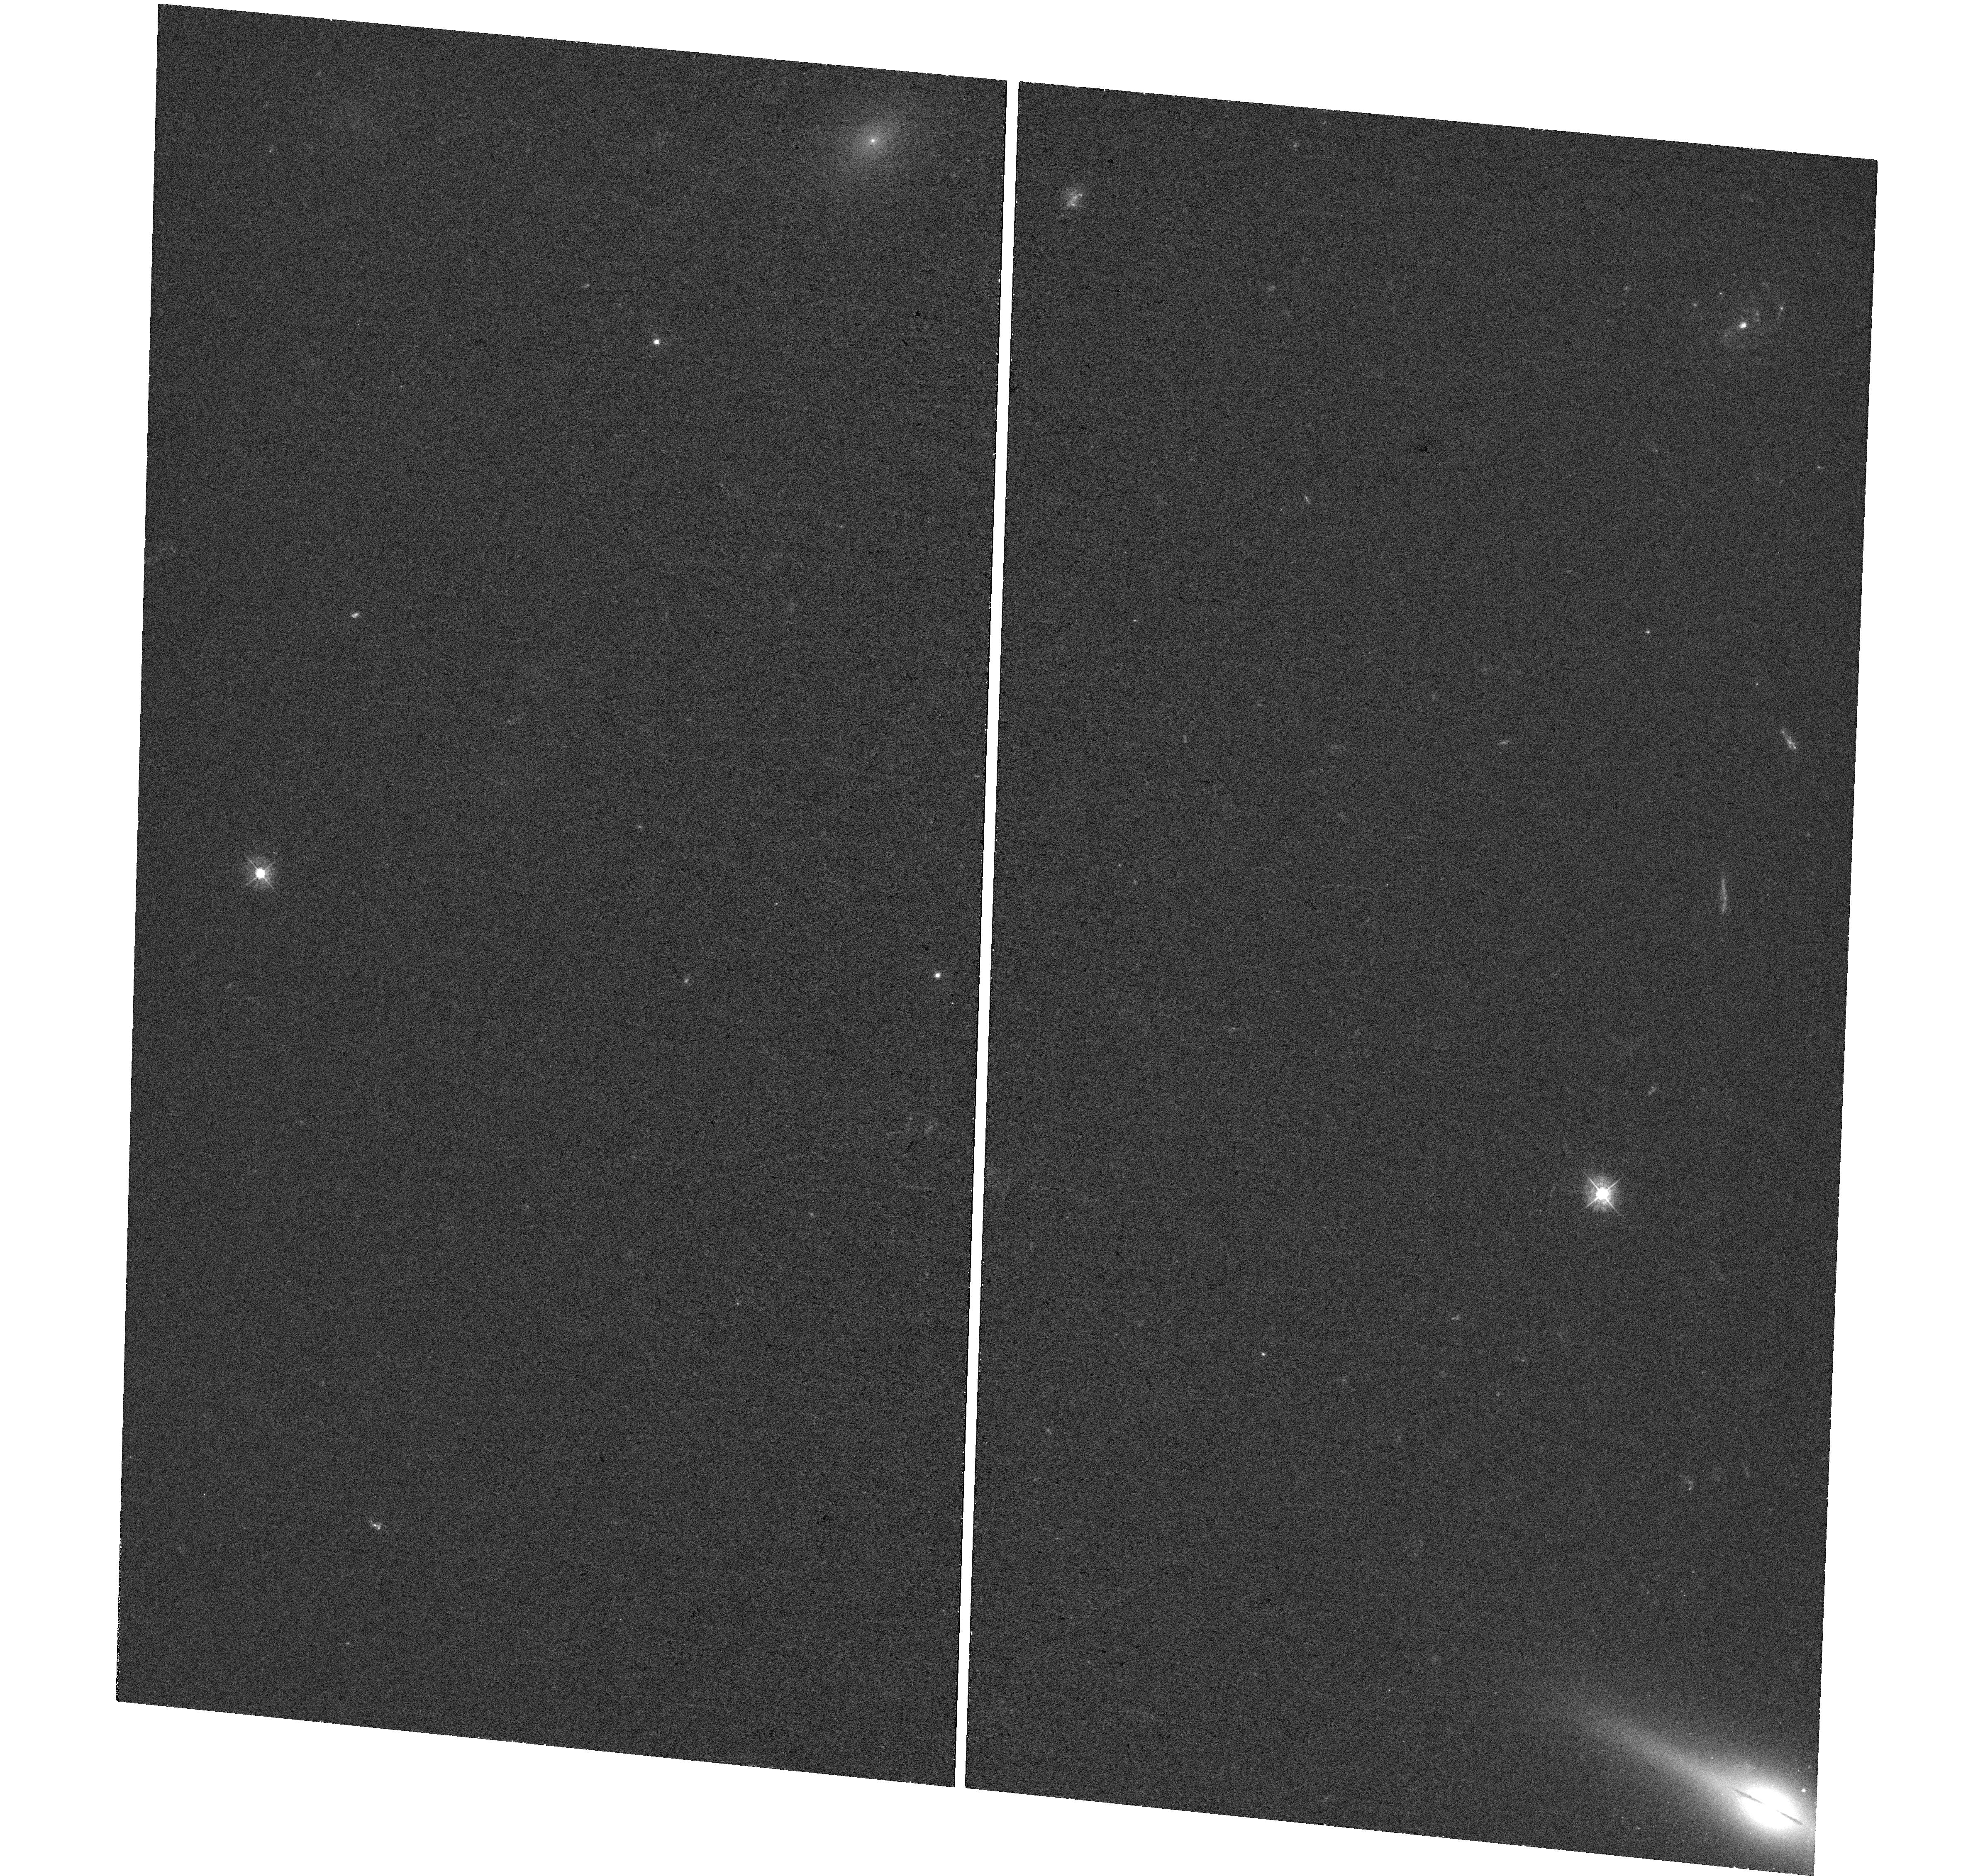
Target: FWB2009-HLX-1
Instrument: WFC3/UVIS
Filter: F390W
Exposure: 24 min
Observation ID: hst_16840_a1_wfc3_uvis_f390w_ieria1

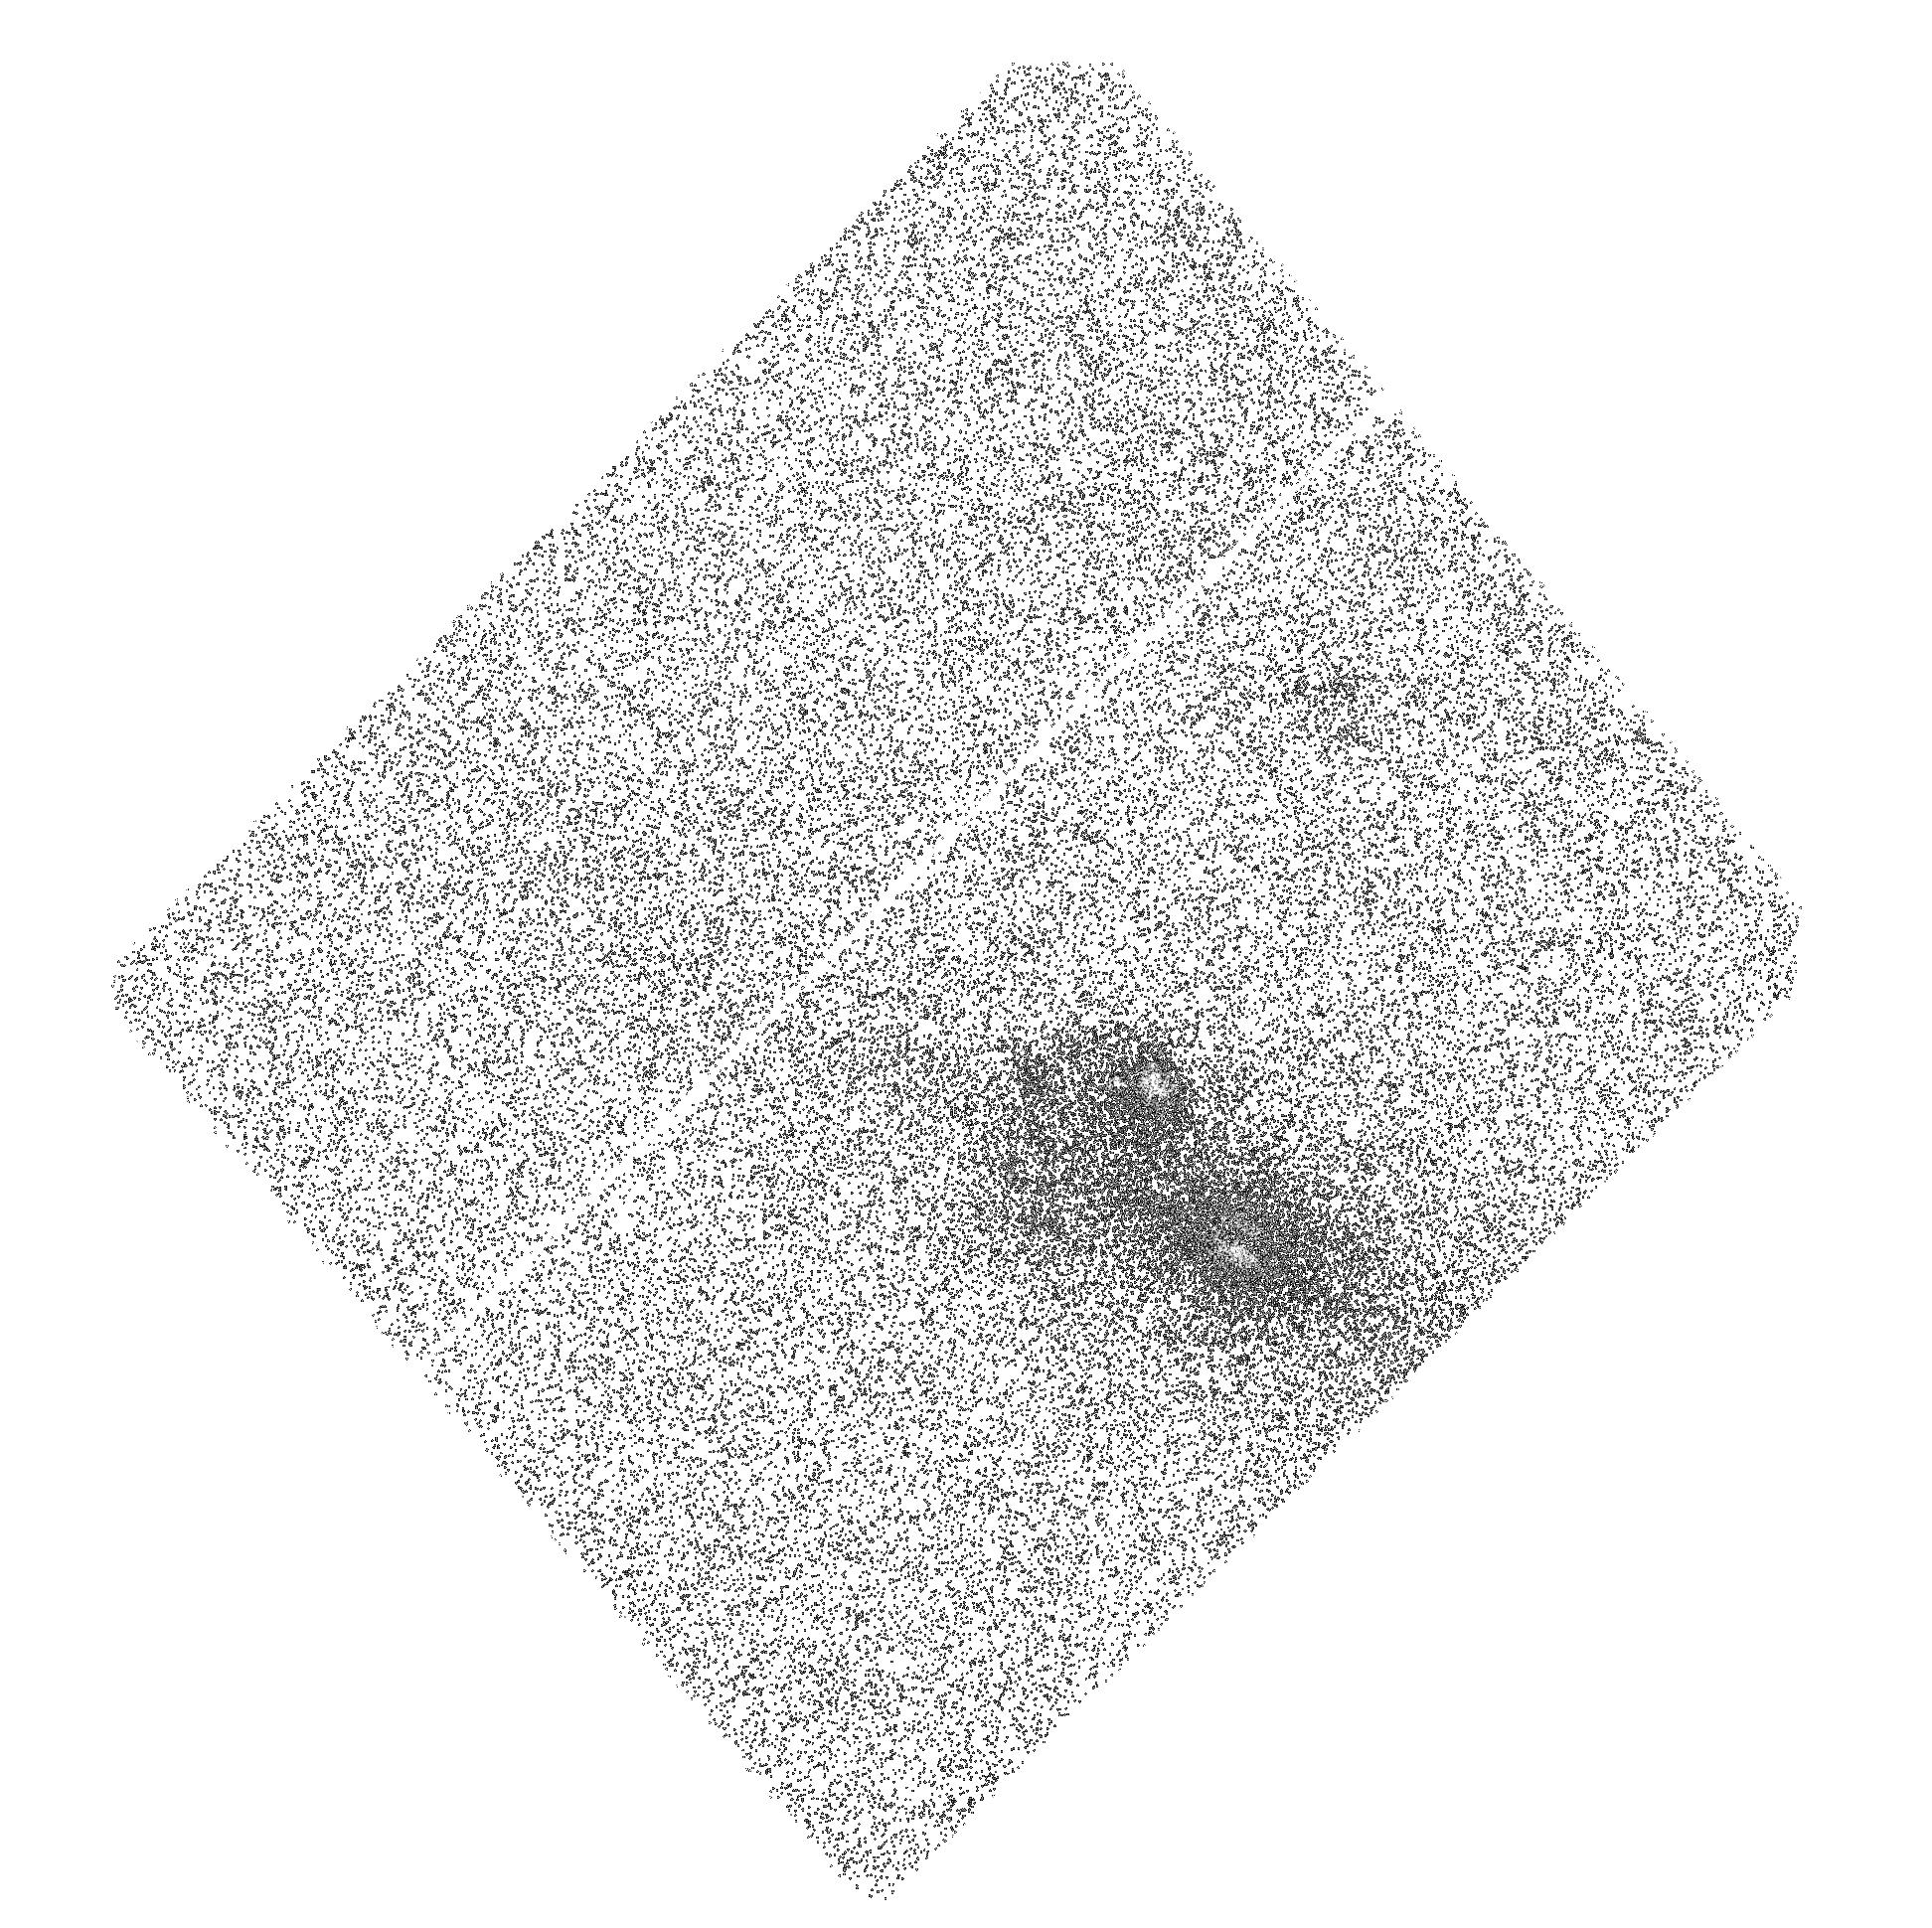
Target: FWB2009-HLX-1
Instrument: ACS/SBC
Filter: F140LP
Exposure: 44 min
Observation ID: hst_16840_01_acs_sbc_f140lp_jeri01

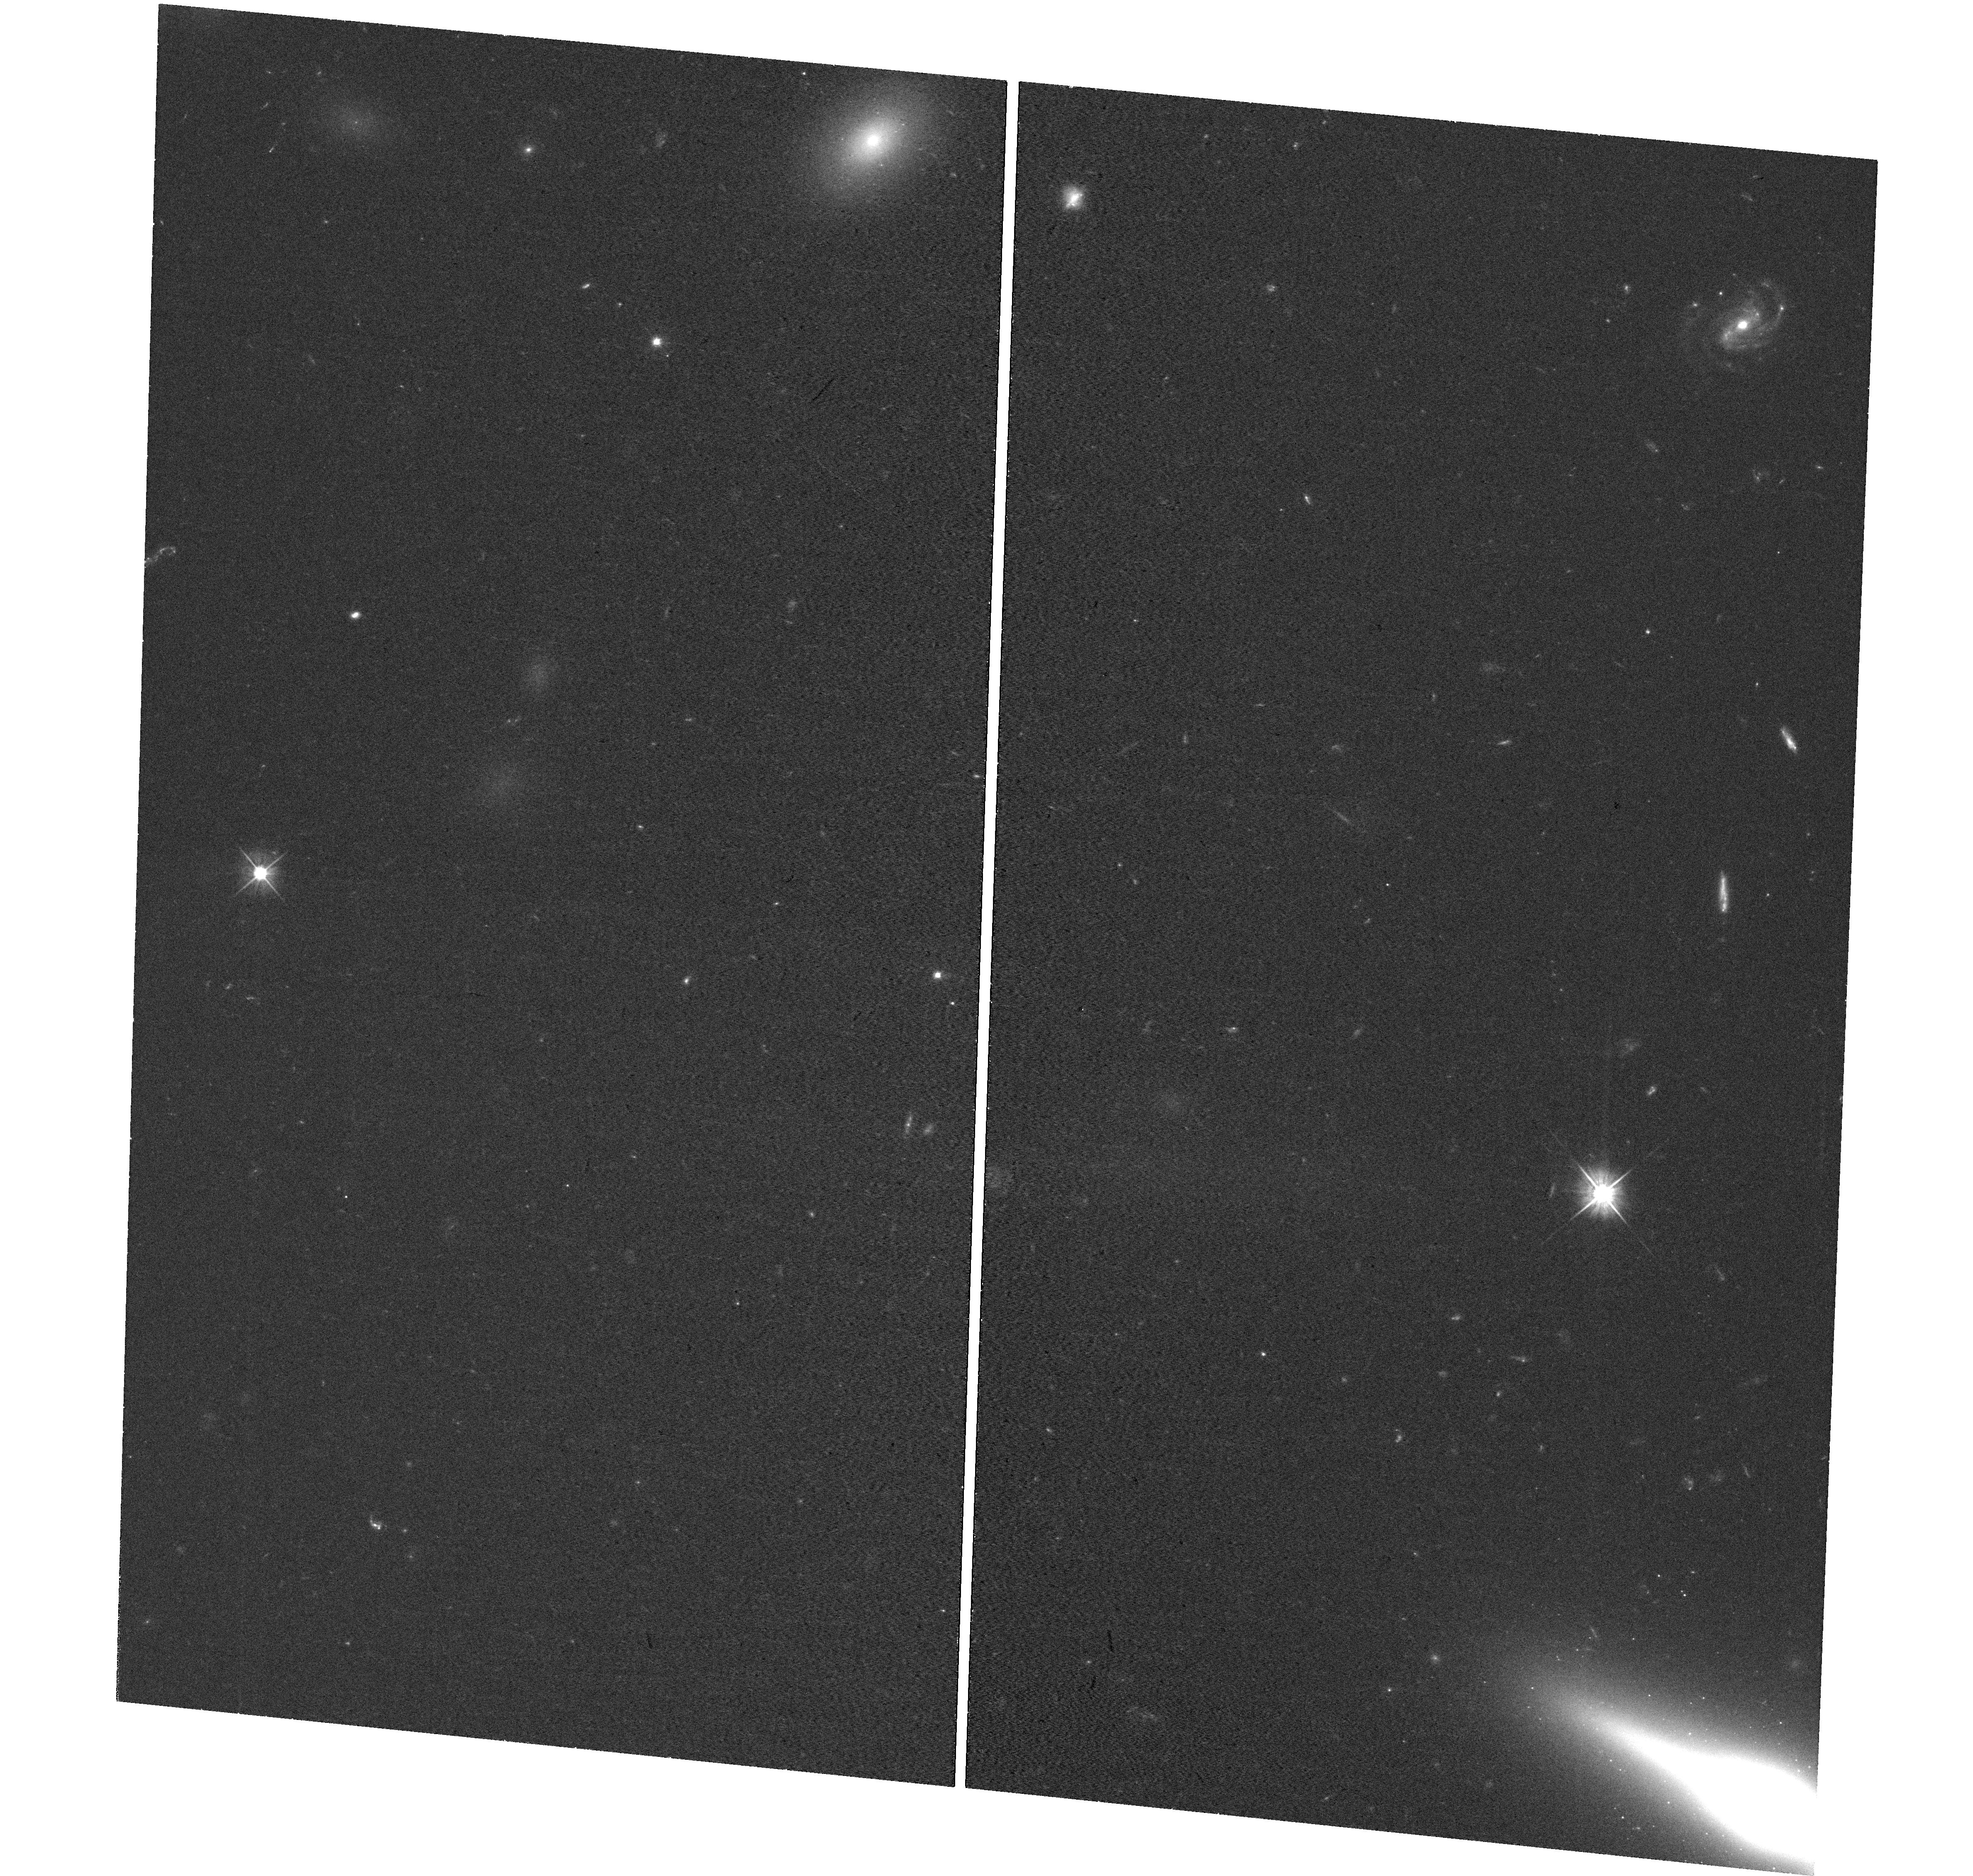
Target: FWB2009-HLX-1
Instrument: WFC3/UVIS
Filter: F555W
Exposure: 24 min
Observation ID: hst_16840_a1_wfc3_uvis_f555w_ieria1

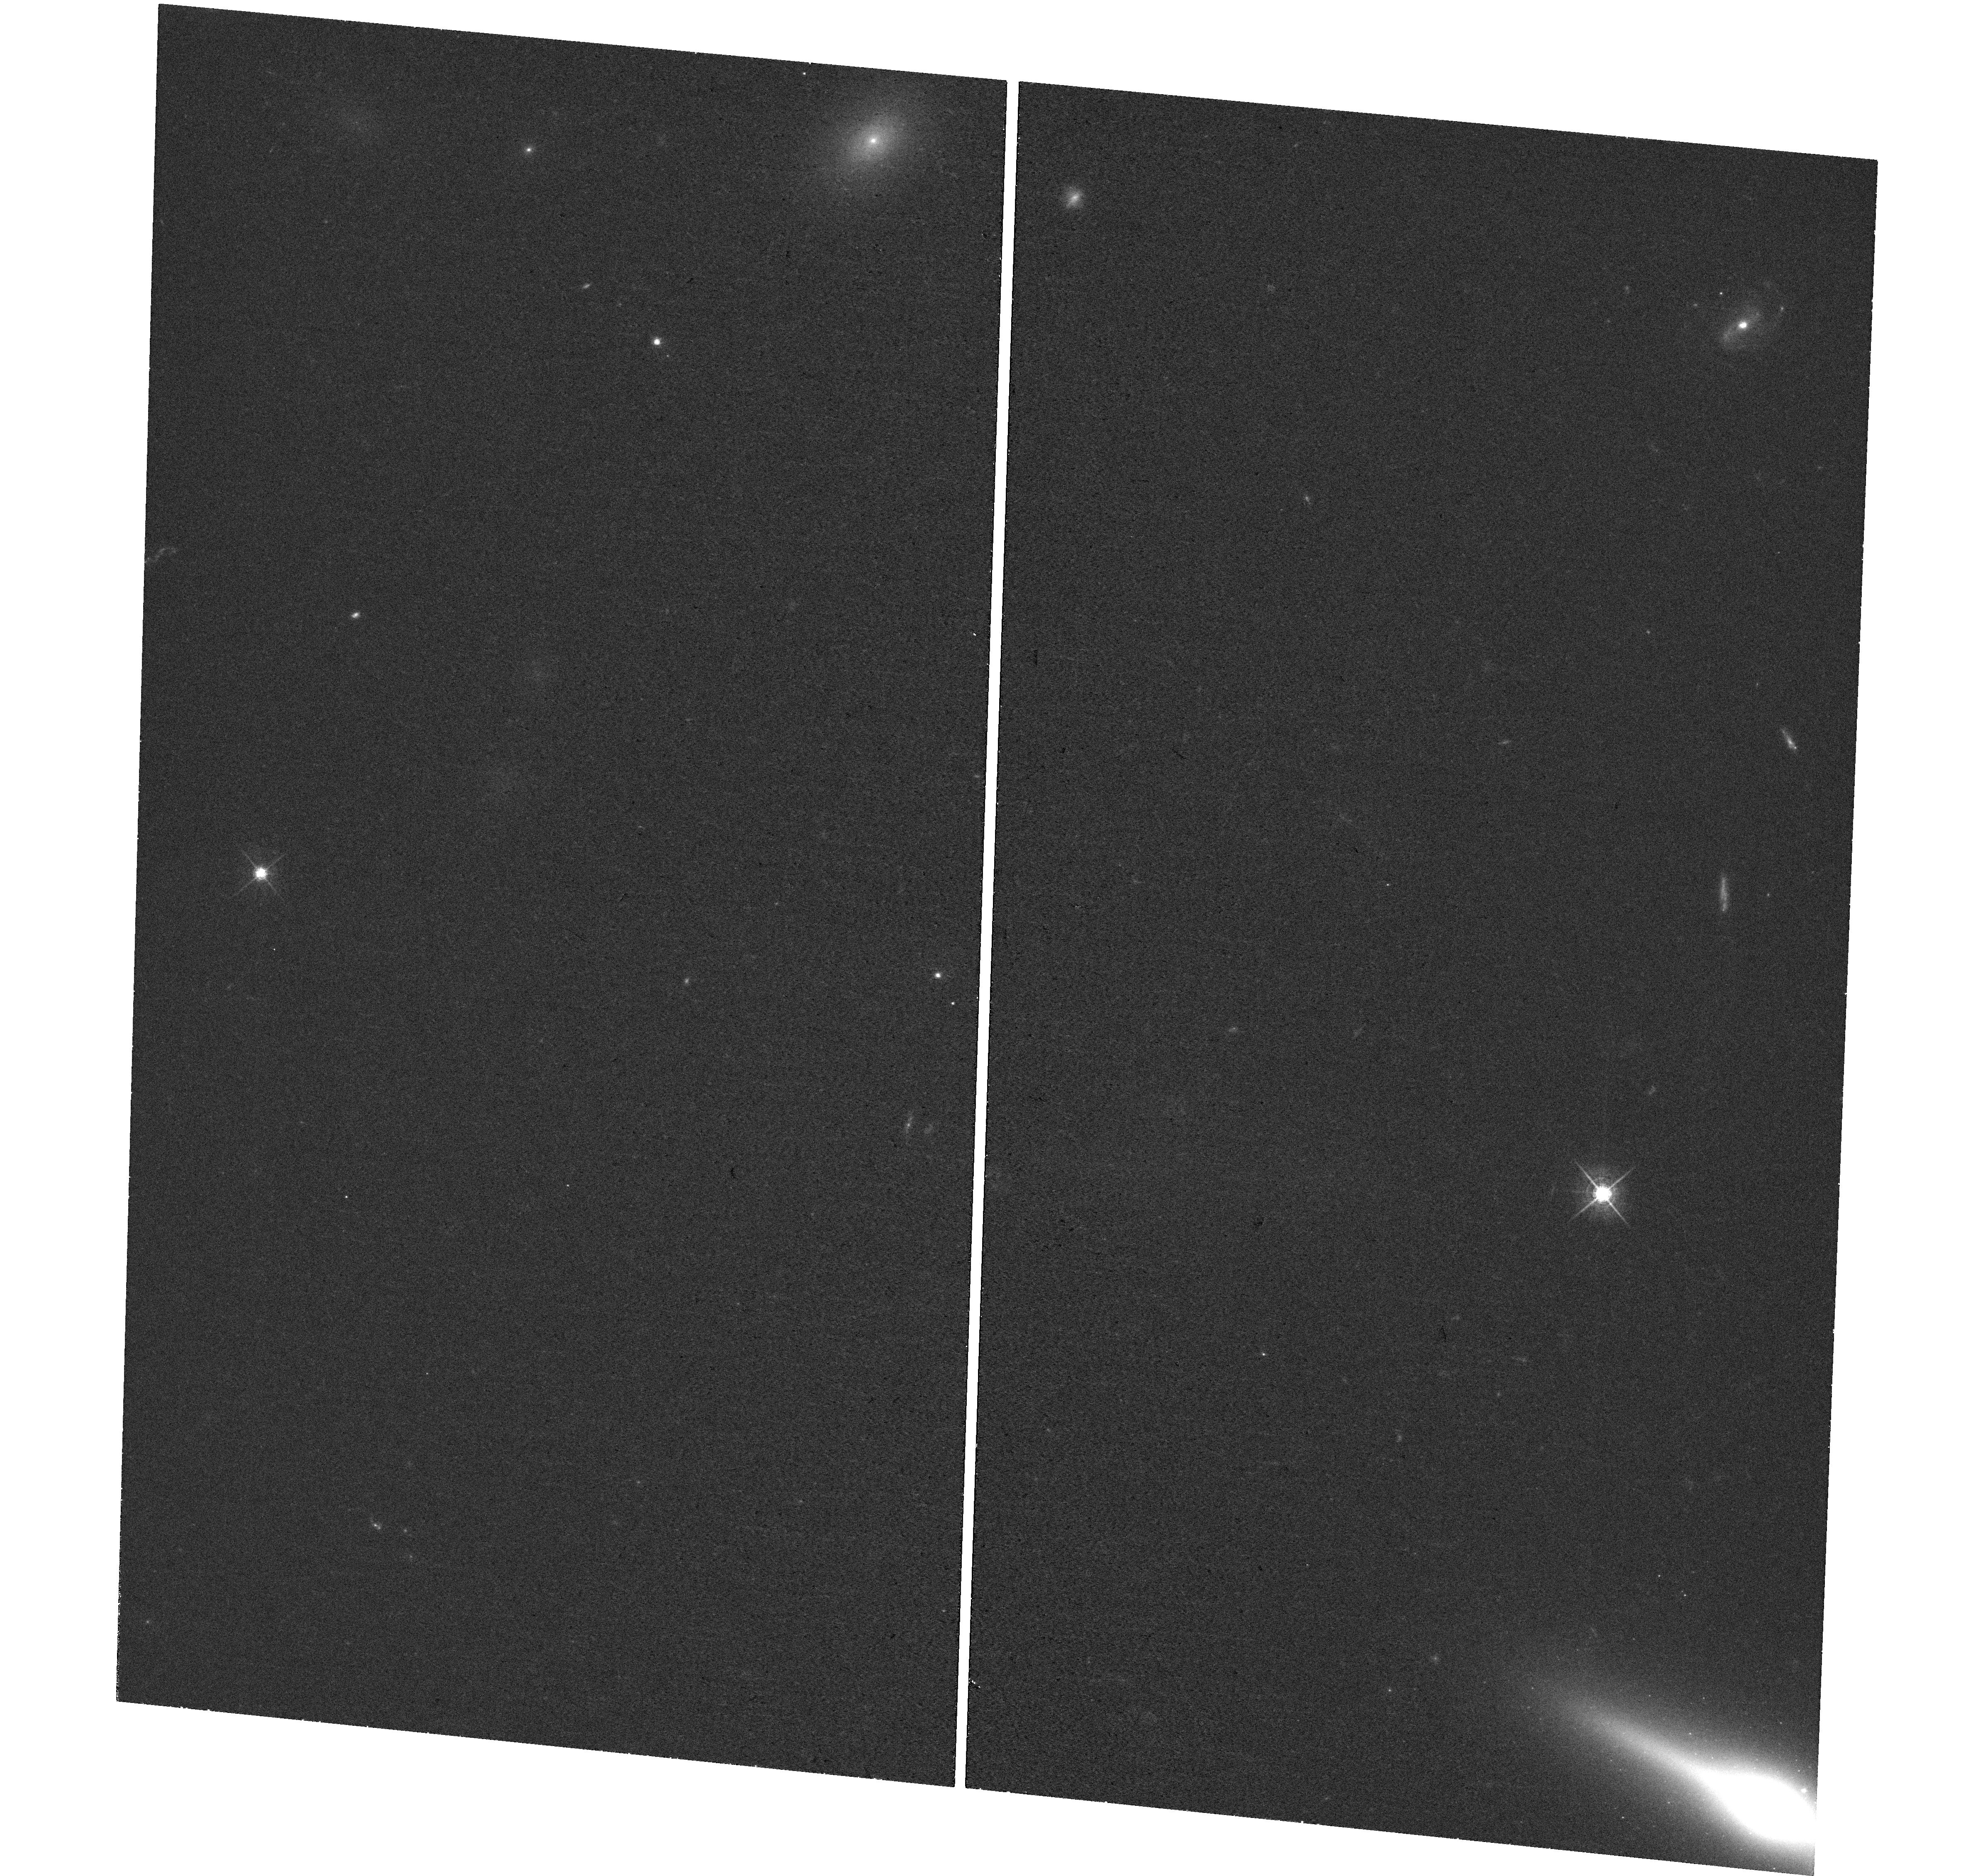
Target: FWB2009-HLX-1
Instrument: WFC3/UVIS
Filter: F621M
Exposure: 25 min
Observation ID: hst_16840_a1_wfc3_uvis_f621m_ieria1

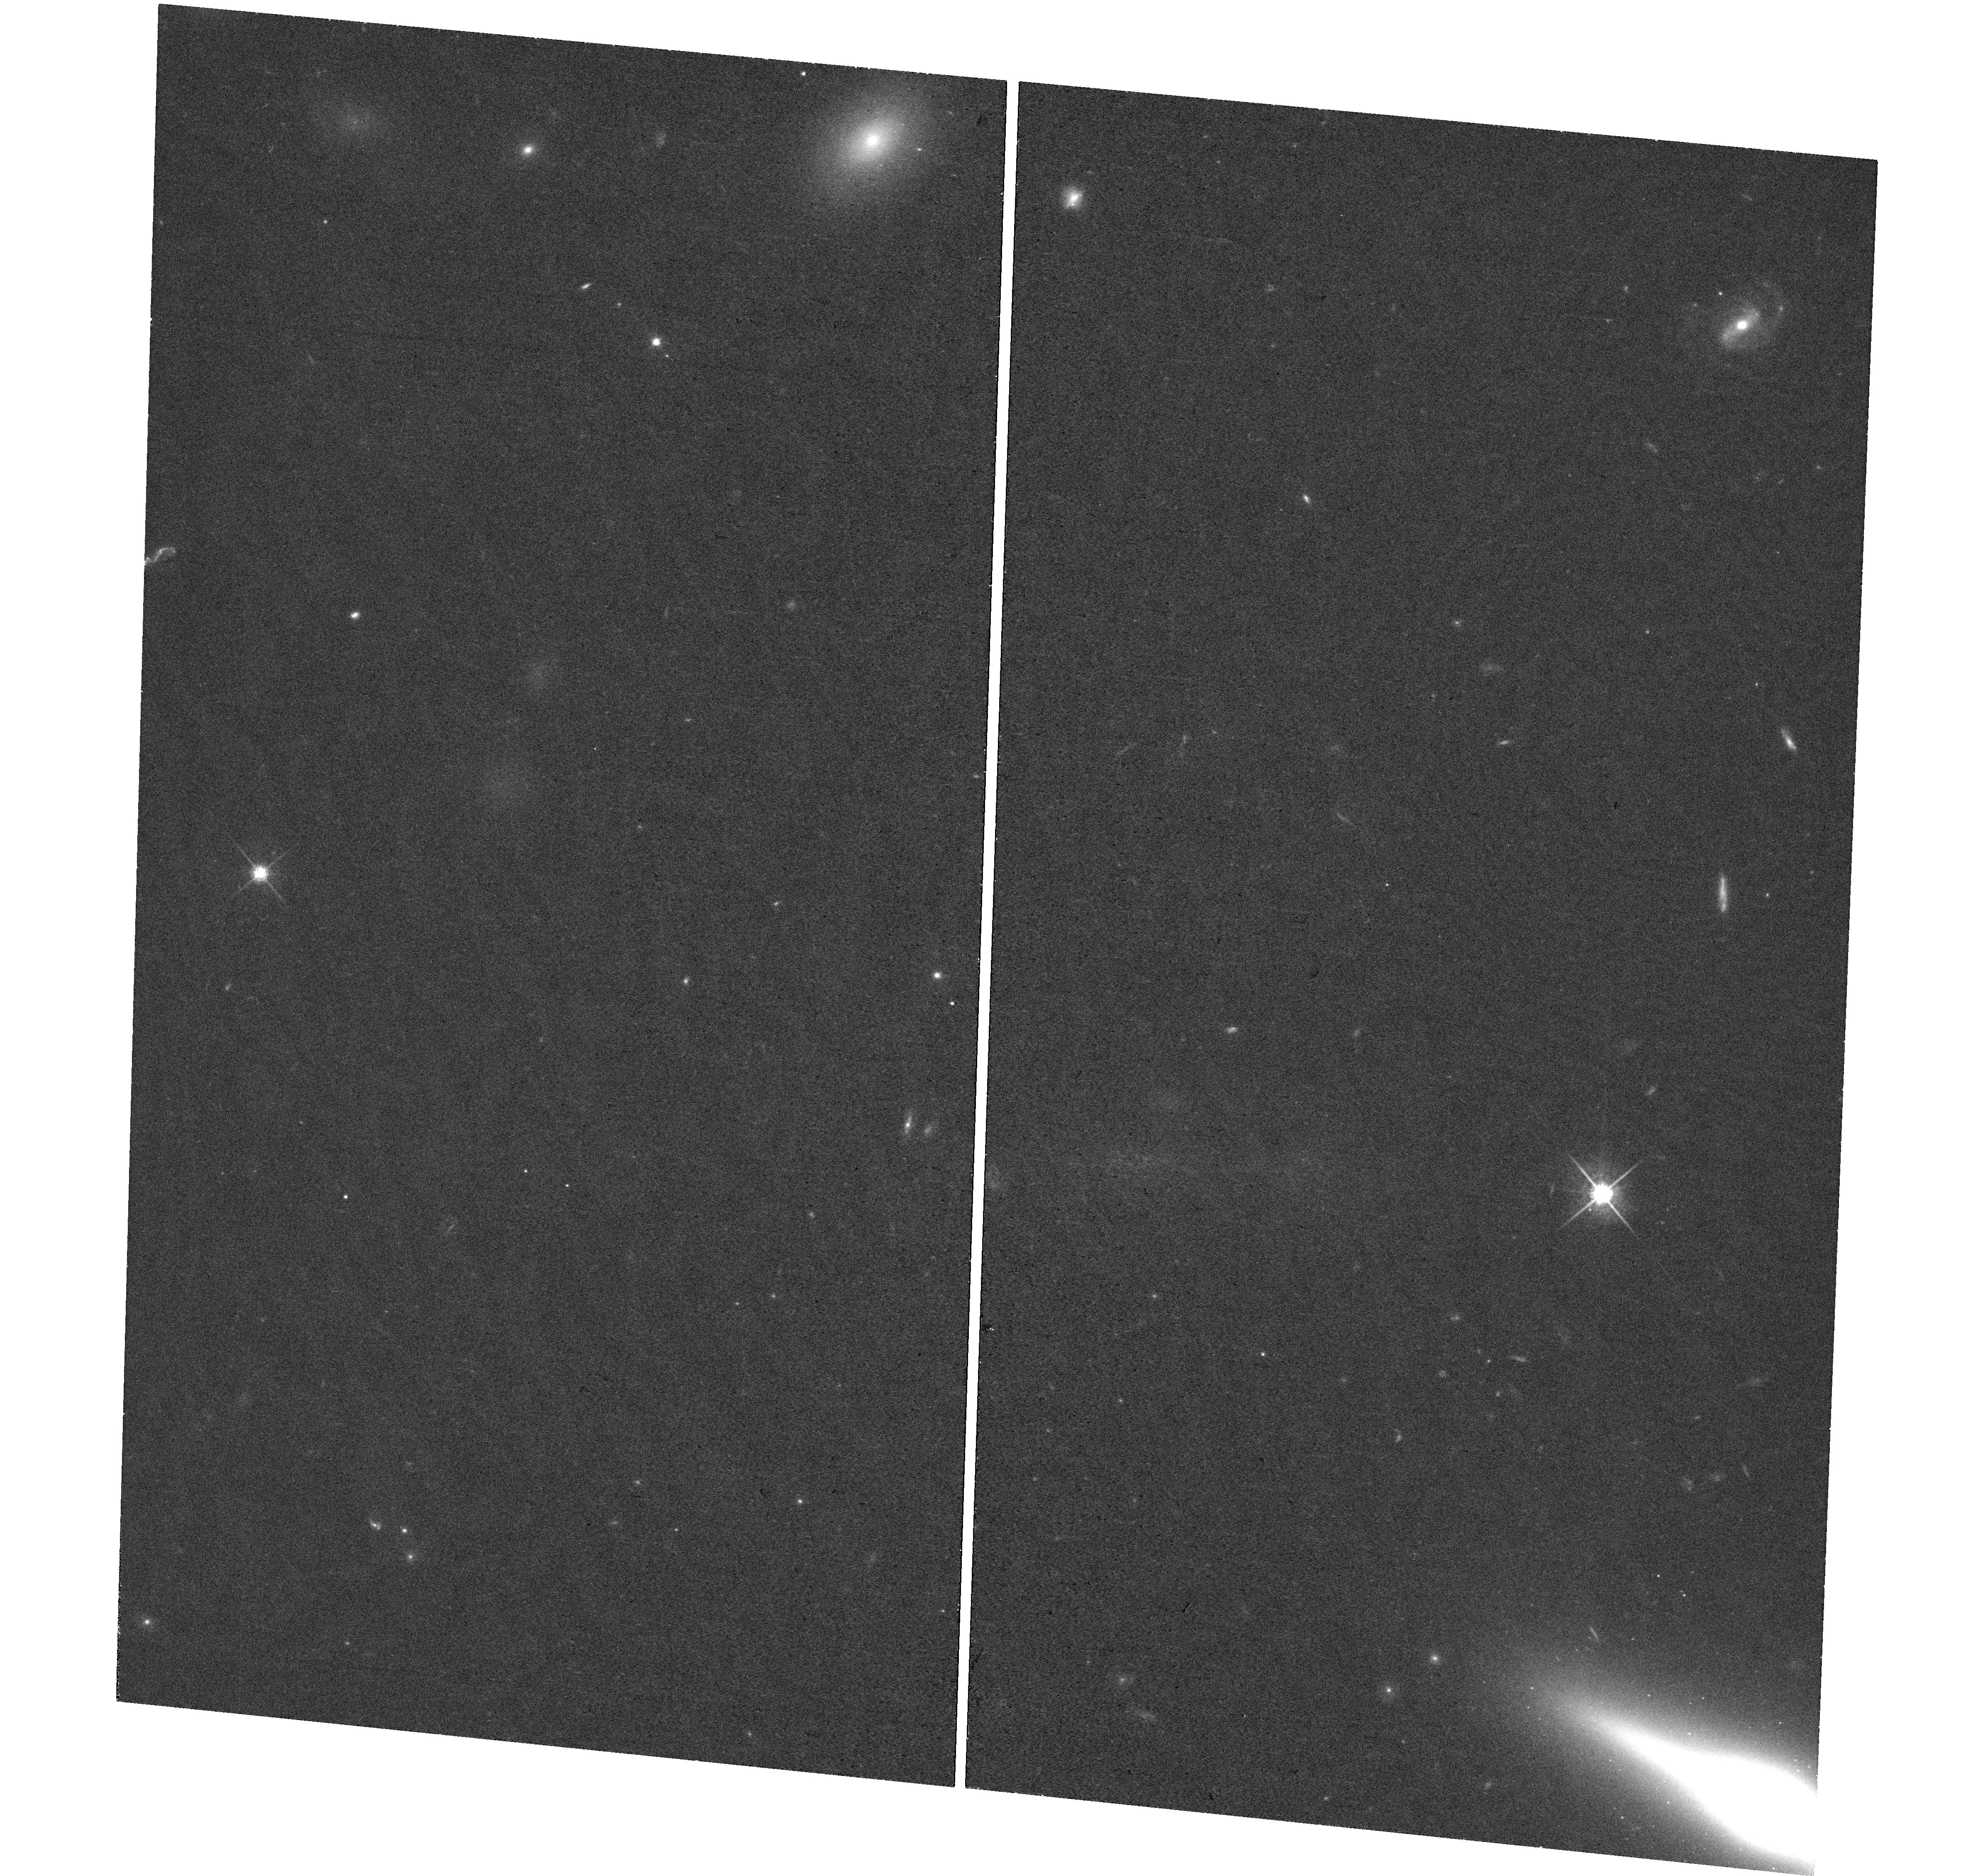
Target: FWB2009-HLX-1
Instrument: WFC3/UVIS
Filter: F775W
Exposure: 24 min
Observation ID: hst_16840_a1_wfc3_uvis_f775w_ieria1

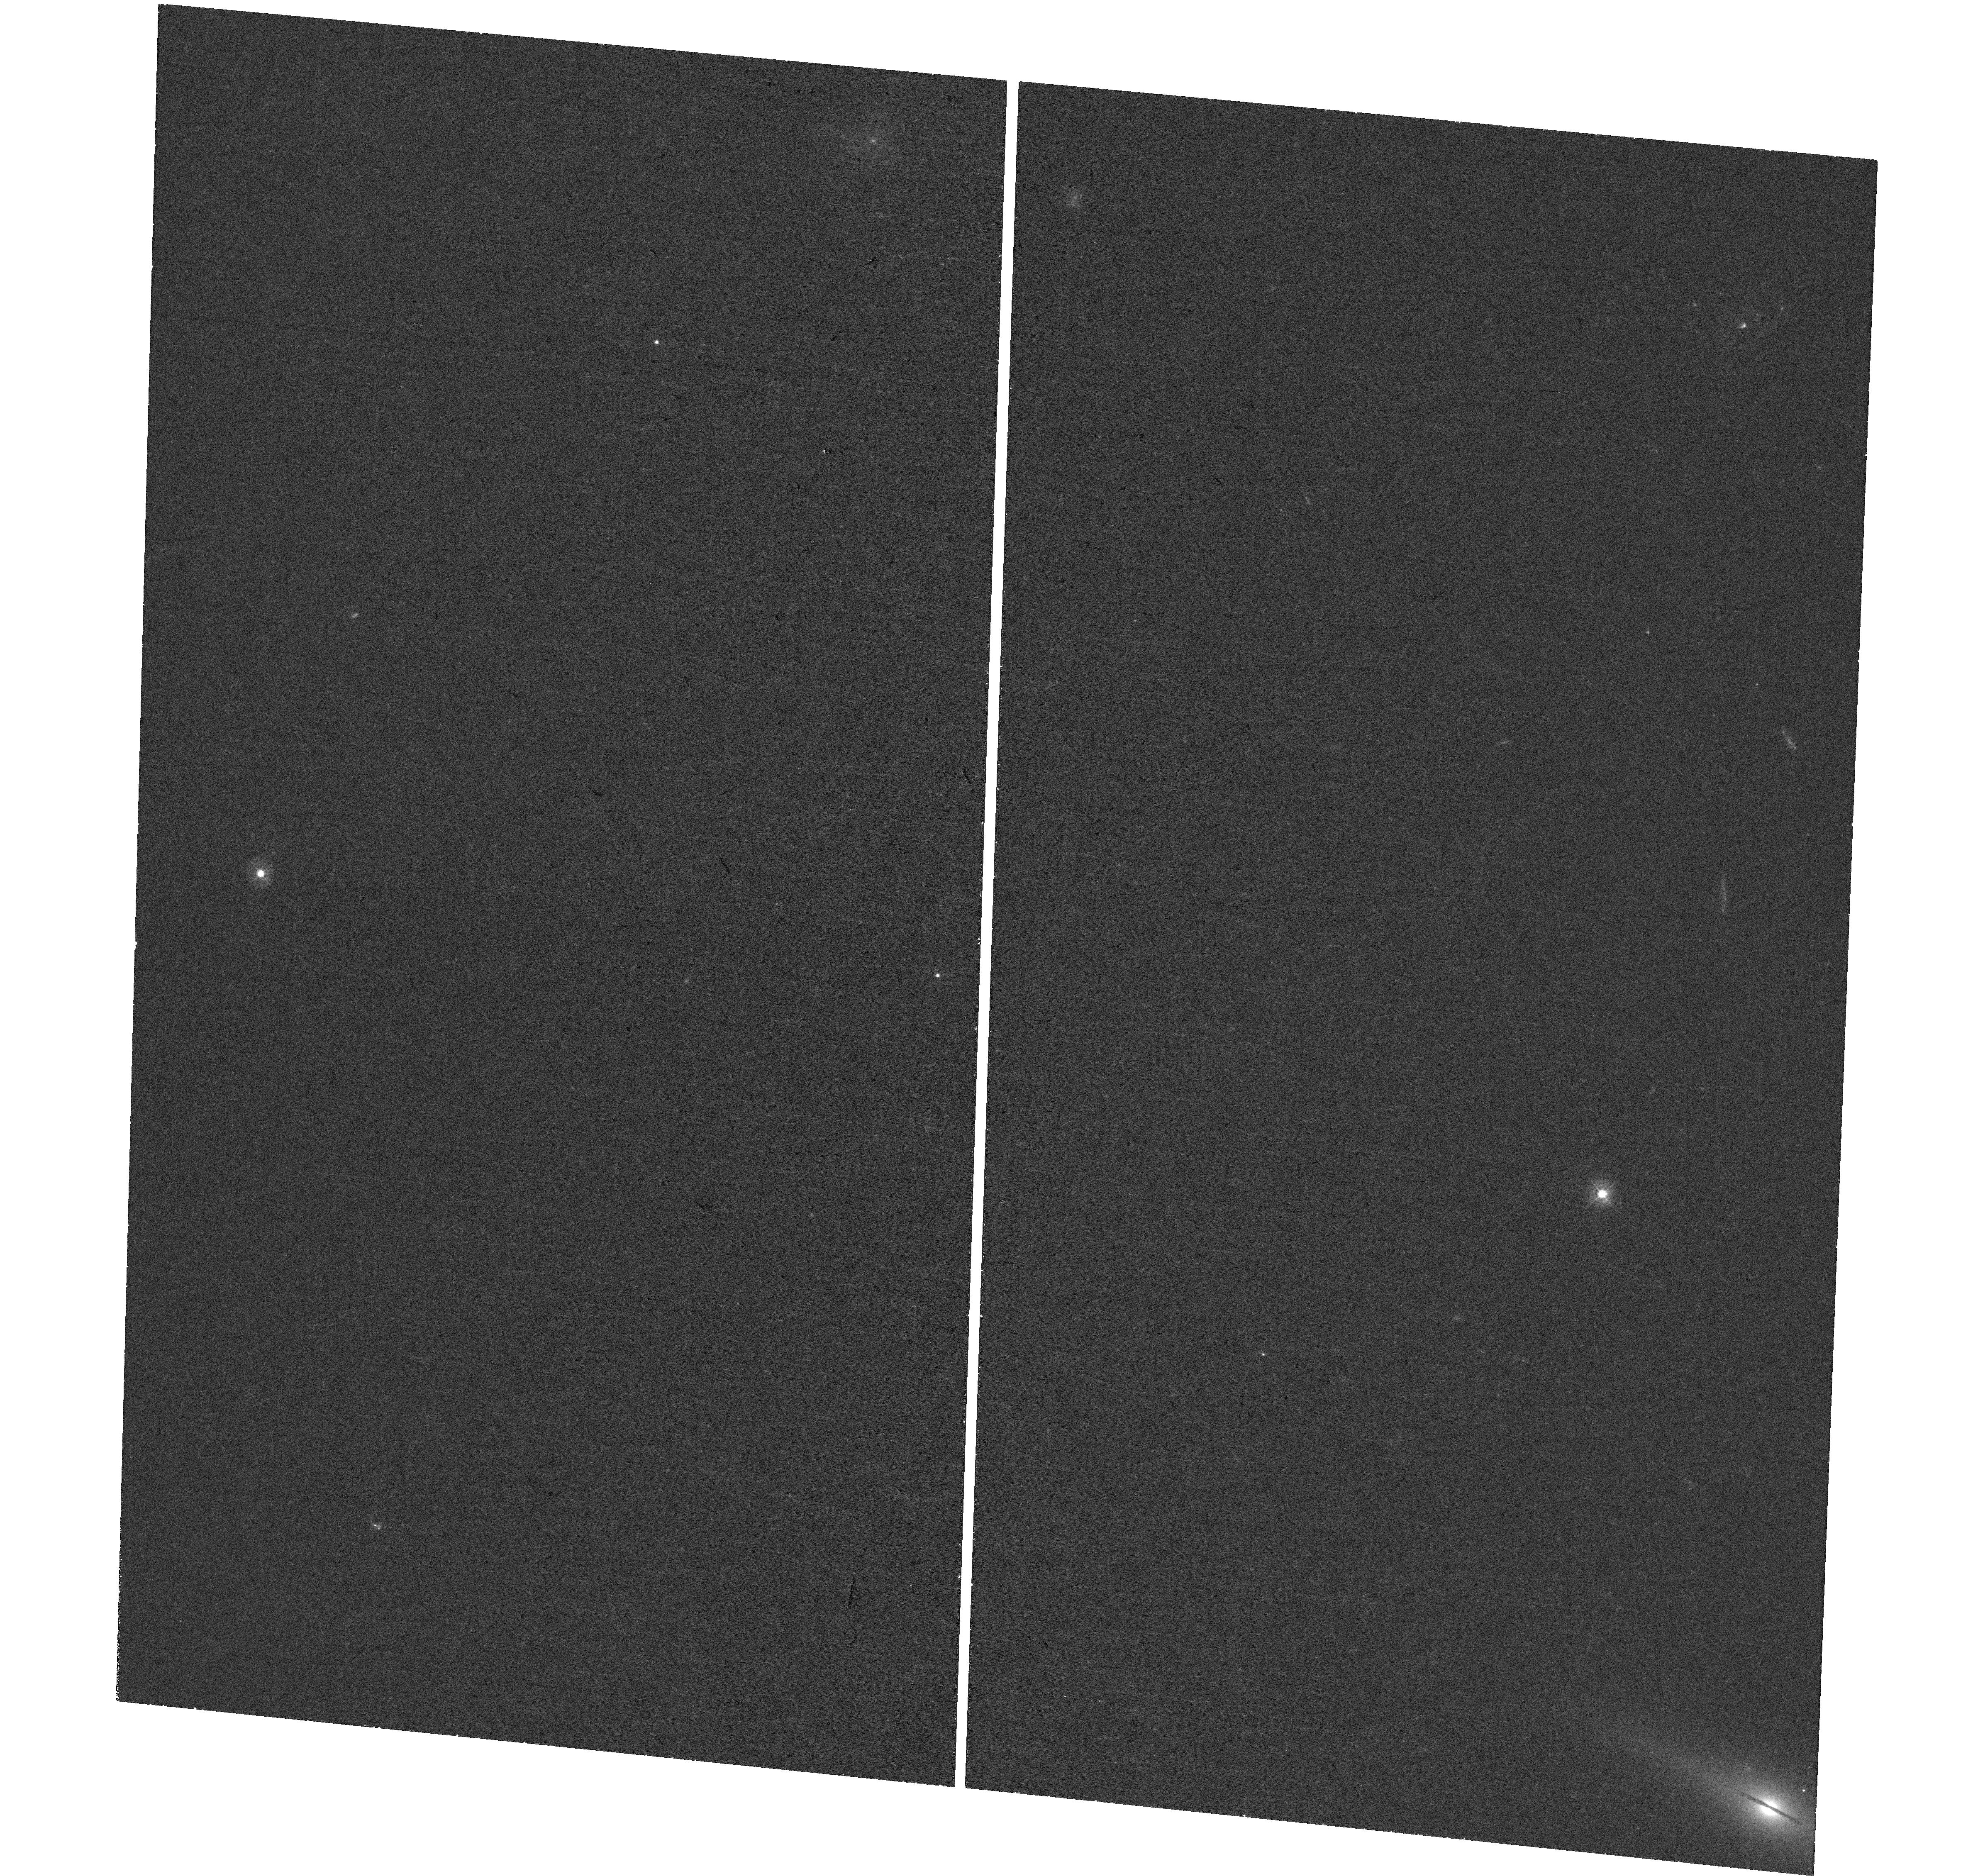
Target: FWB2009-HLX-1
Instrument: WFC3/UVIS
Filter: F336W
Exposure: 24 min
Observation ID: hst_16840_a1_wfc3_uvis_f336w_ieria1

Two unique sources in a row: HLX-1 and a newborn hard tidal disruption event (PI: Lin, Dacheng)

We request a Chandra observation (80 ks) of two very rare objects that fall within the same field of view: the strong intermediate-mass black hole candidate ESO 243-49 HLX-1 and a newborn hard tidal disruption event (TDE). For HLX-1, which has been in a prolonged low state for nearly 4 yr, the data will be crucial to measure the current level of the low state and test two competing models for the formation of the system. Five HST orbits are also requested to pin down the host population and age by measuring the host in UV and optical when the contamination from the central source is minimal. For the new hard TDE, our goal is to constrain its long-term X-ray evolution, especially to detect the fast drop, which would be a strong indicator of a jet being shut off.